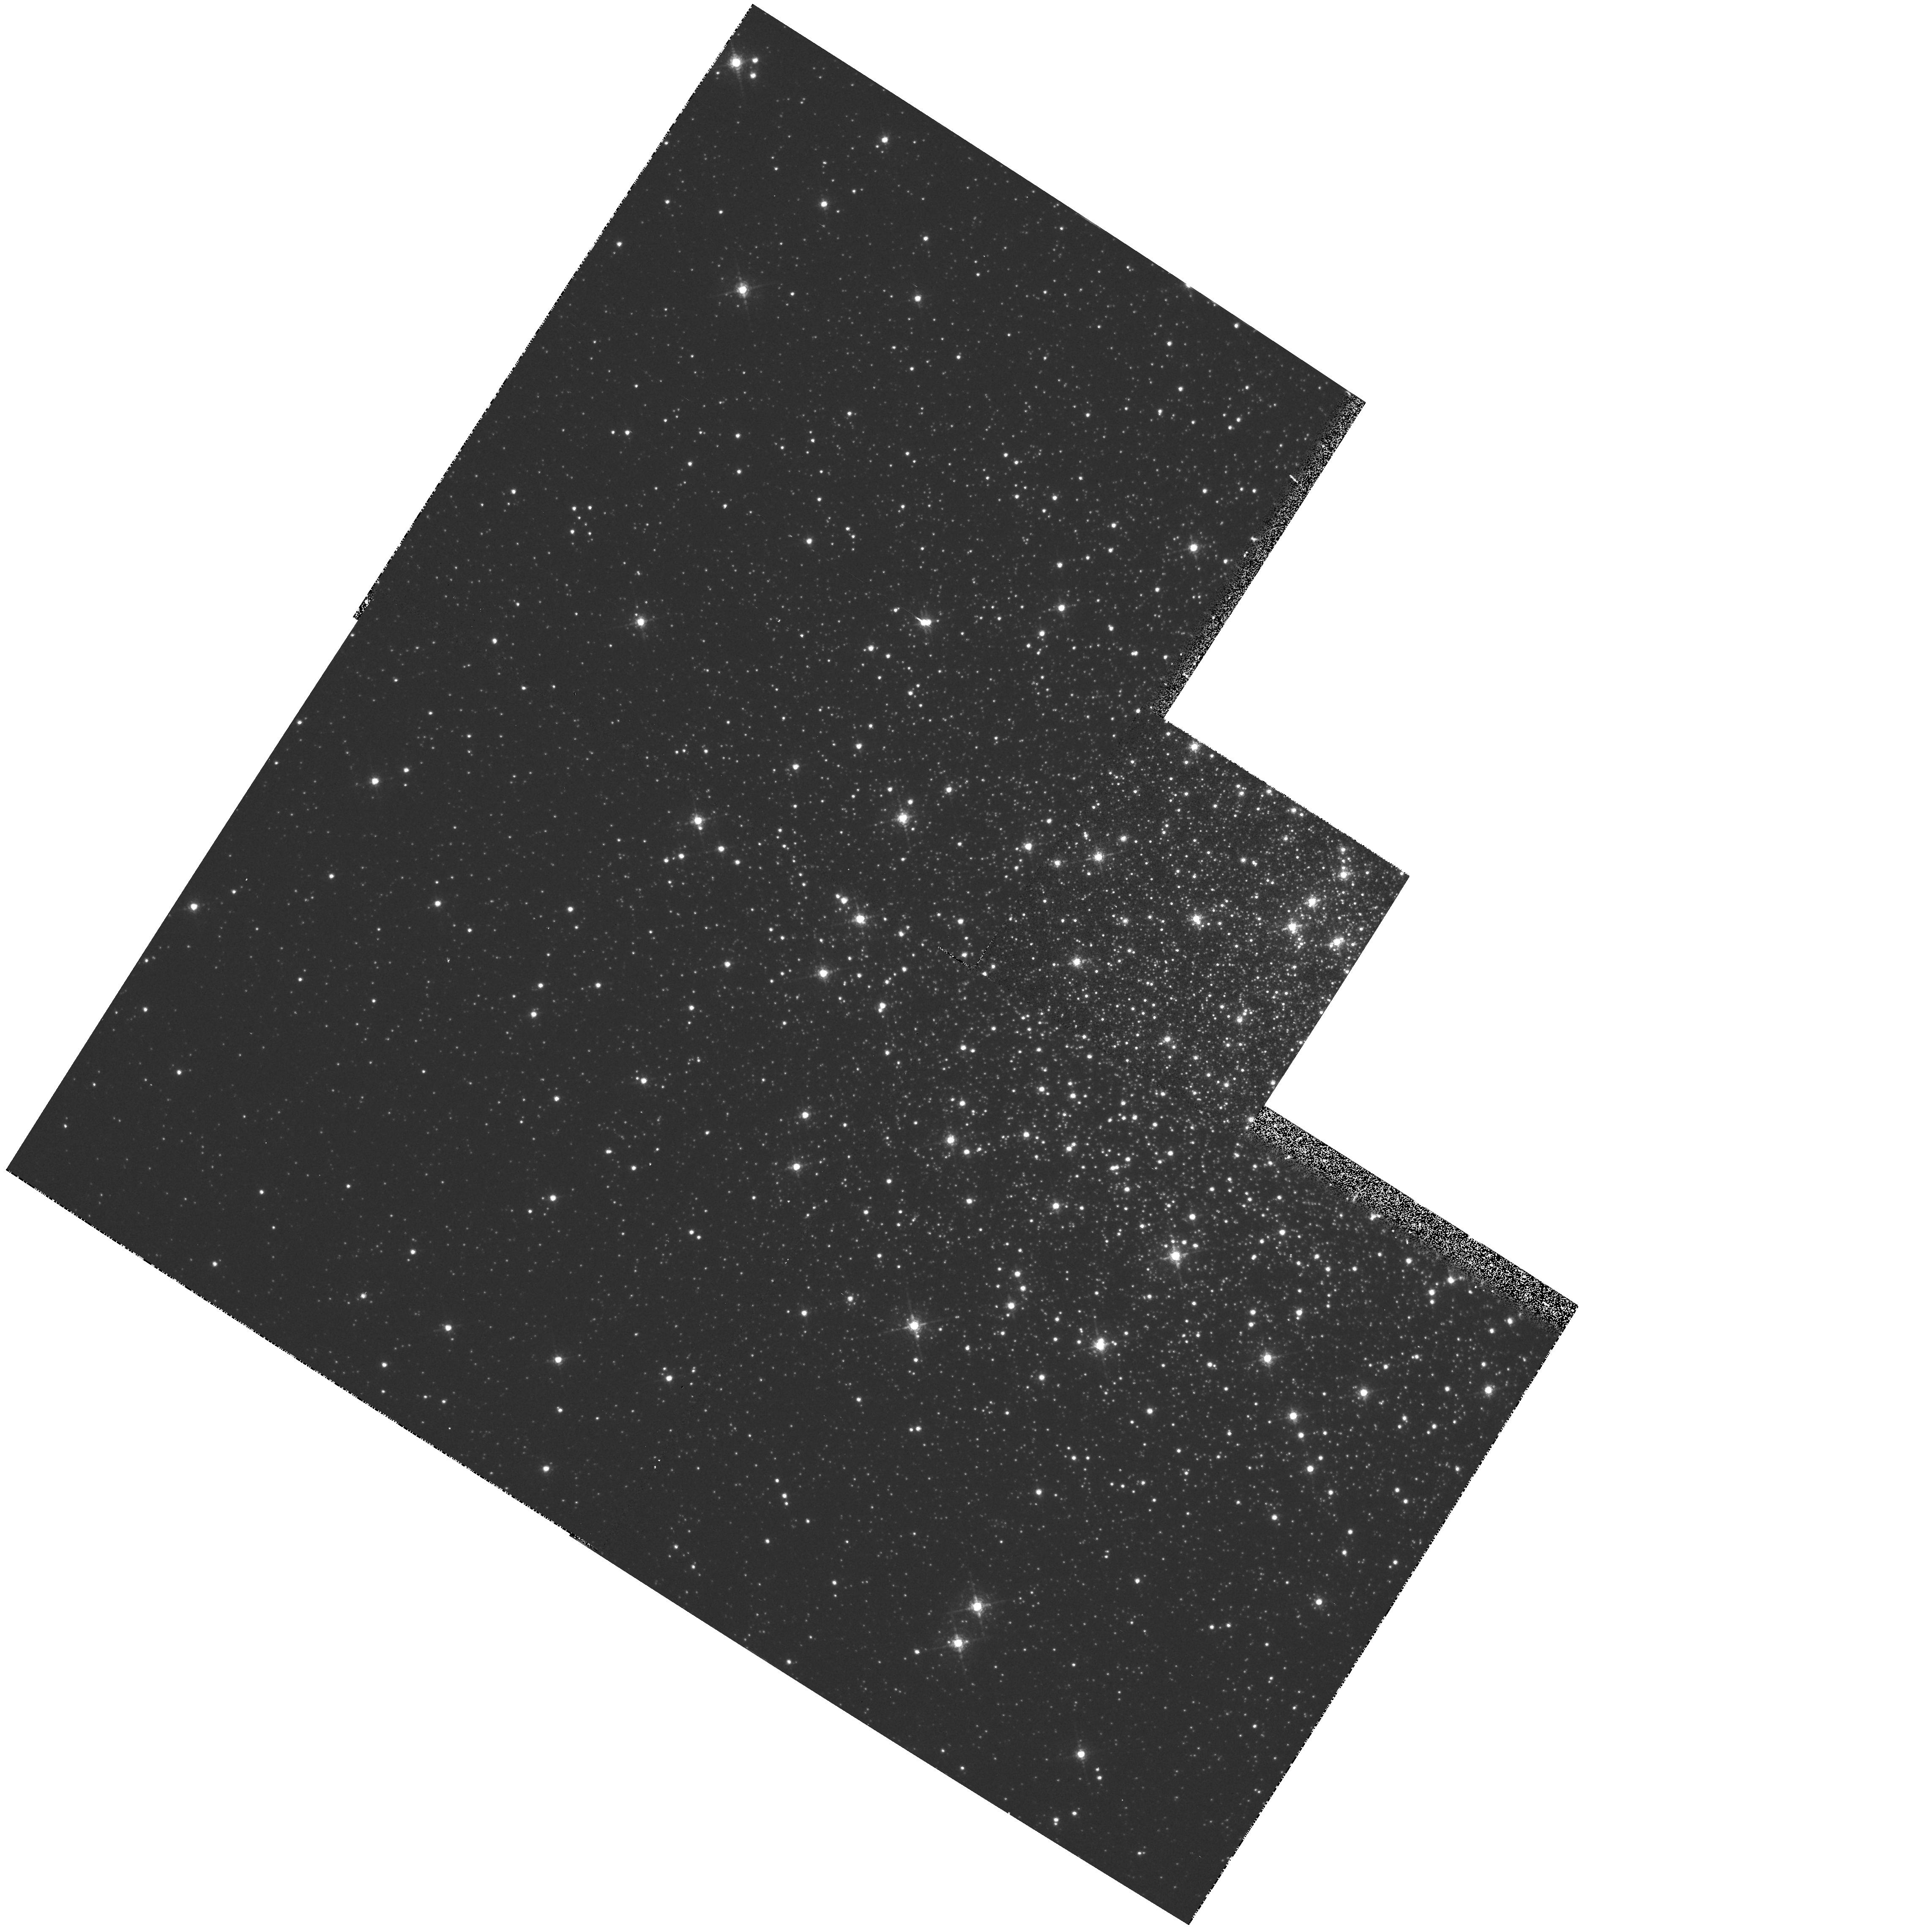
Target: NGC5904-ZNG1
Instrument: WFPC2/PC
Filter: F656N
Exposure: 8 min
Observation ID: hst_5865_a1_wfpc2_pc_f656n_u33pa1

NLTE ANALYSIS OF THE HOT POST-AGB STAR ZNG1 IN THE GALACTIC GLOBULAR CLUSTER M 5 AND SEARCH FOR A NEBULA (PI: Heber, Ulrich)

UV spectroscopy of the blue star ZNG1 in the galactic globular cluster M 5 shows striking similarities to the two known Central stars in globular clusters (K 648 in M15 and GJJC1 in M22). A forbidden ion NIV emission in the IUE spectrum has led Bohlin et al. (1983, ApJ 267, L89) to postulate a PN around ZNG1. If this could be confirmed, ZNG1 would be only the third known PNN in a globular cluster. Imaging with the ESO-NTT has demonstrated that ZNG1 is double with a cool companion separated by only 0sec point4. Optical spectroscopy of the hot star turned out to be impossible even with the NTT under good seeing conditions. The existing low resolution IUE spectra are of insufficient quality for a fine abundance analysis. We propose to search for a nebula around ZNG1 with PC narrowband photometry. A spectroscopic analysis of GHRS-UV-spectra with state-of-the-art NLTE models is proposed to search amongst halo PAGB stars for correlations with metallicity as predicted by stellar evolution theory. The metallicity of M 5 is considerably larger than of the previously studied stars in M 15 and M 22.